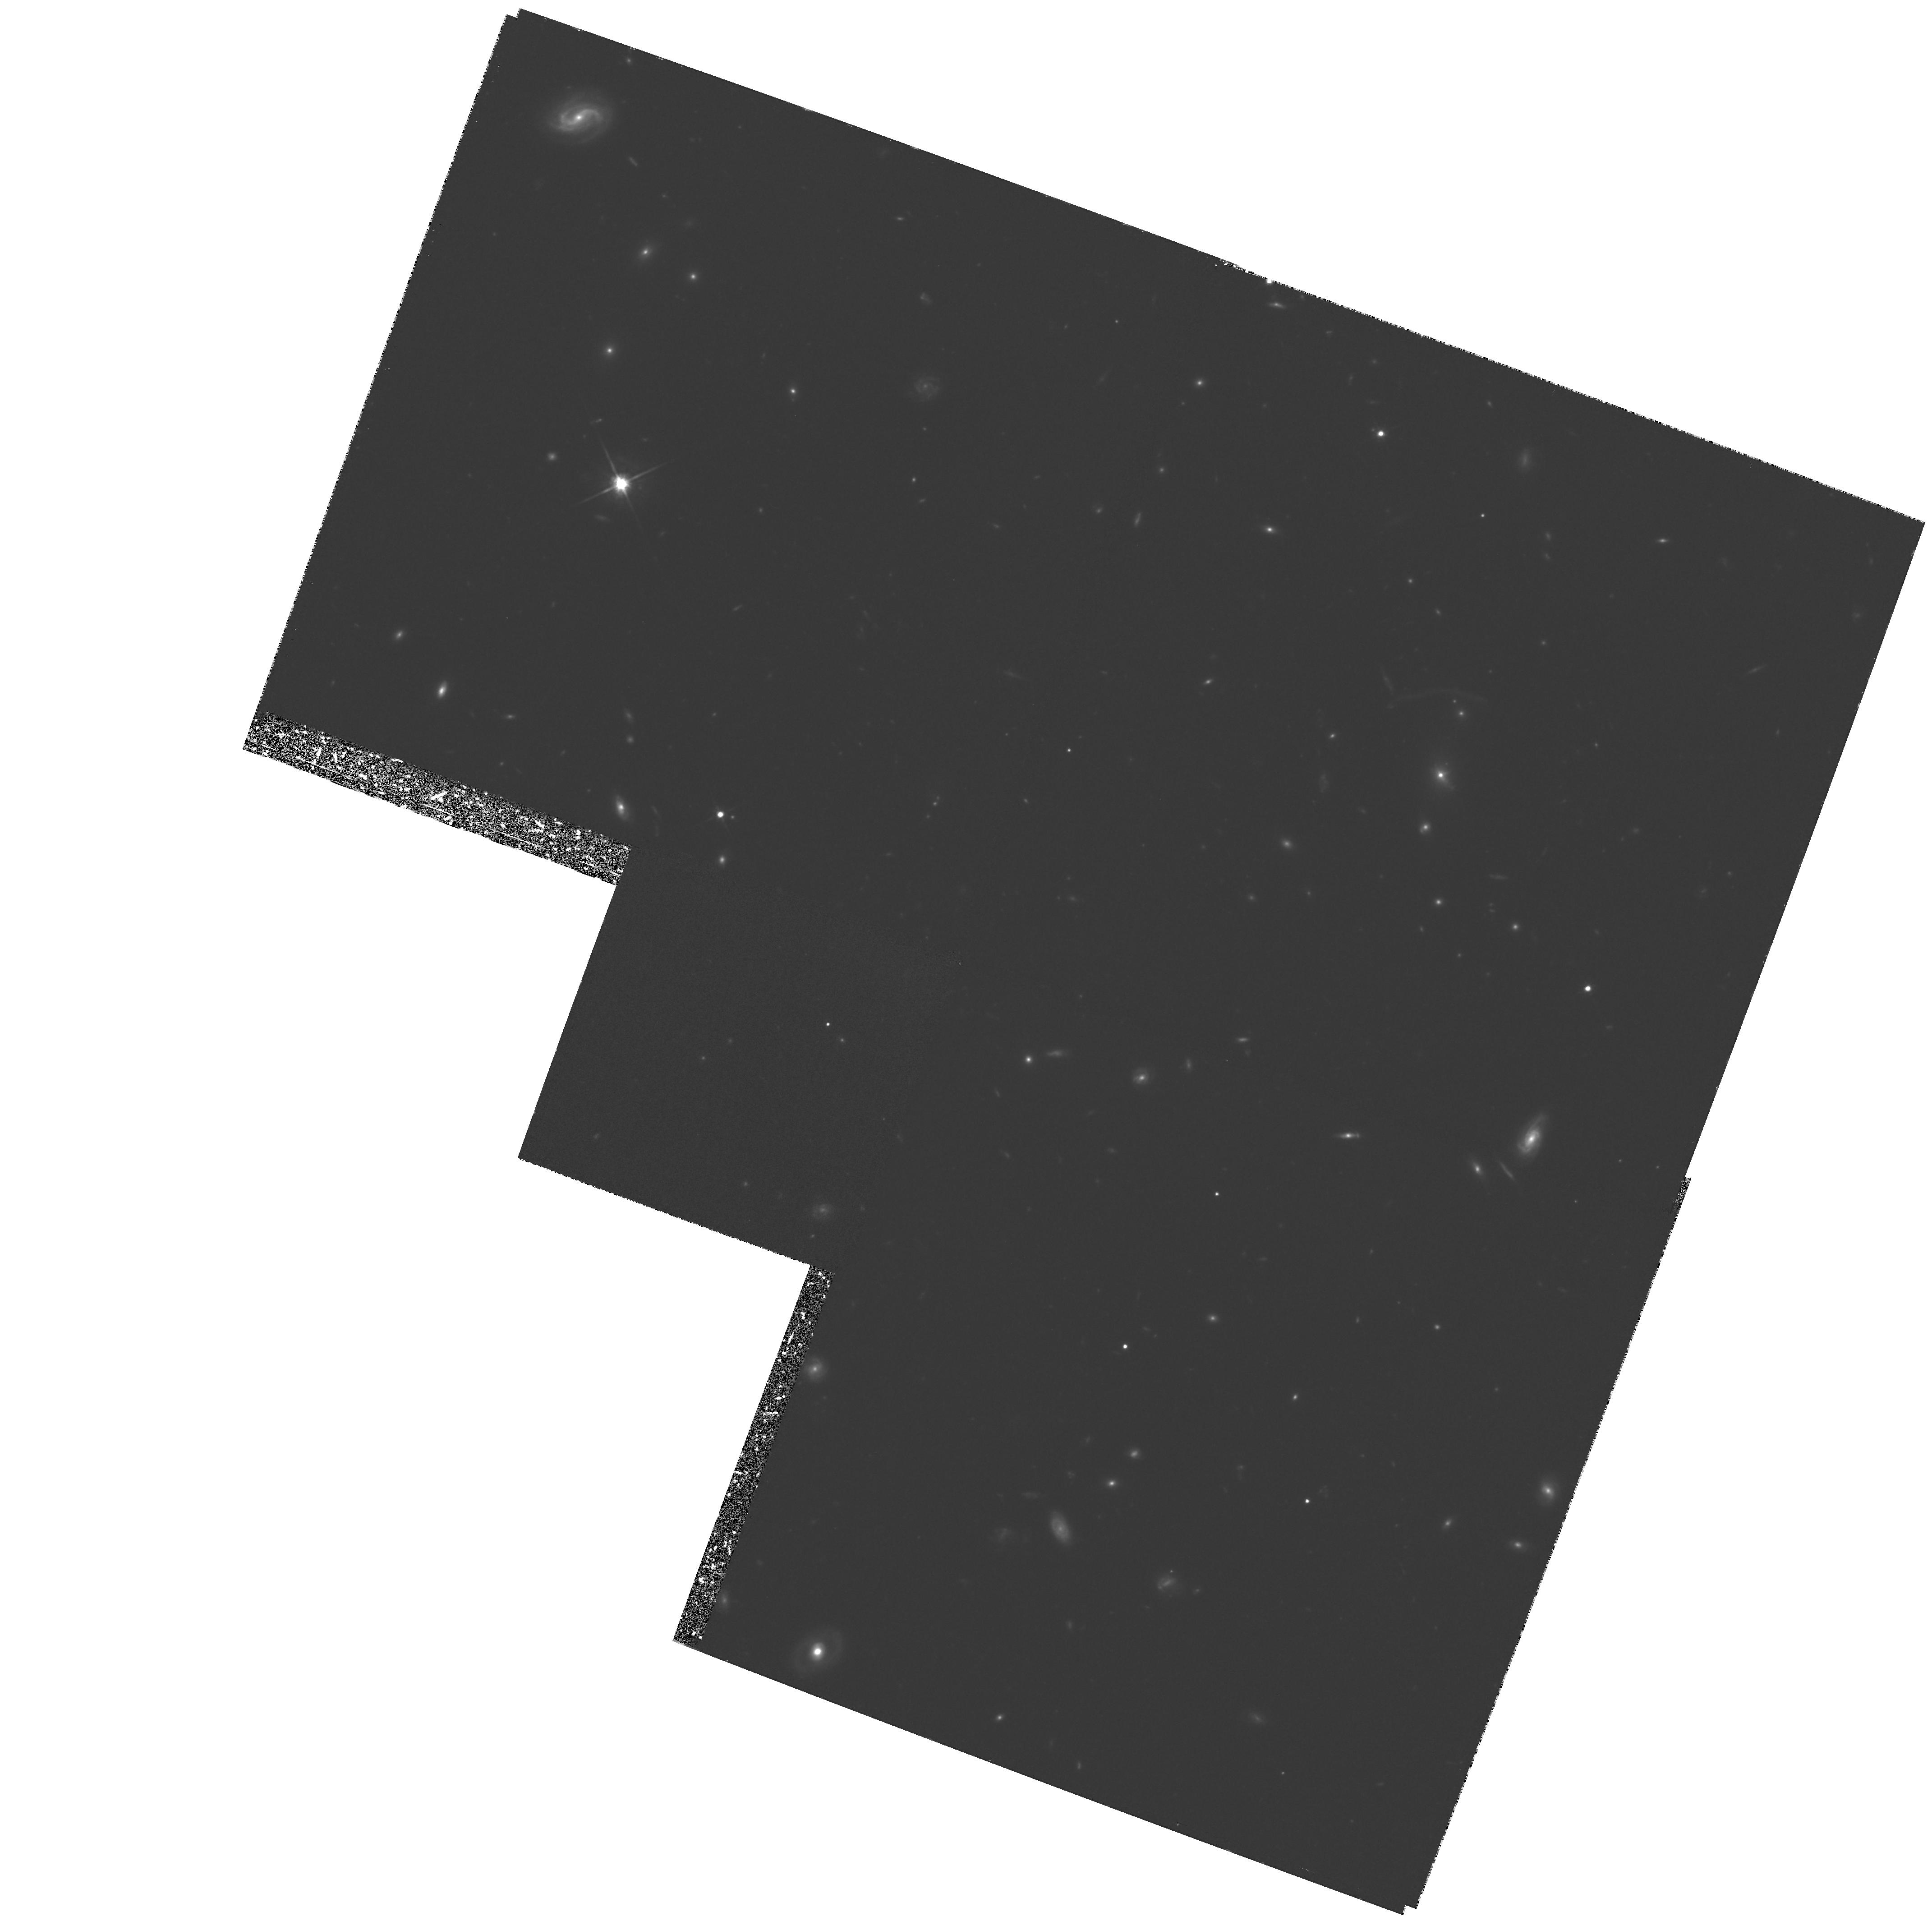
Target: 3C220.1. Instrument: WFPC2/PC. Filter: F814W. Exposure: 3.2 h. Observation ID: hst_6778_01_wfpc2_pc_f814w_u35b01

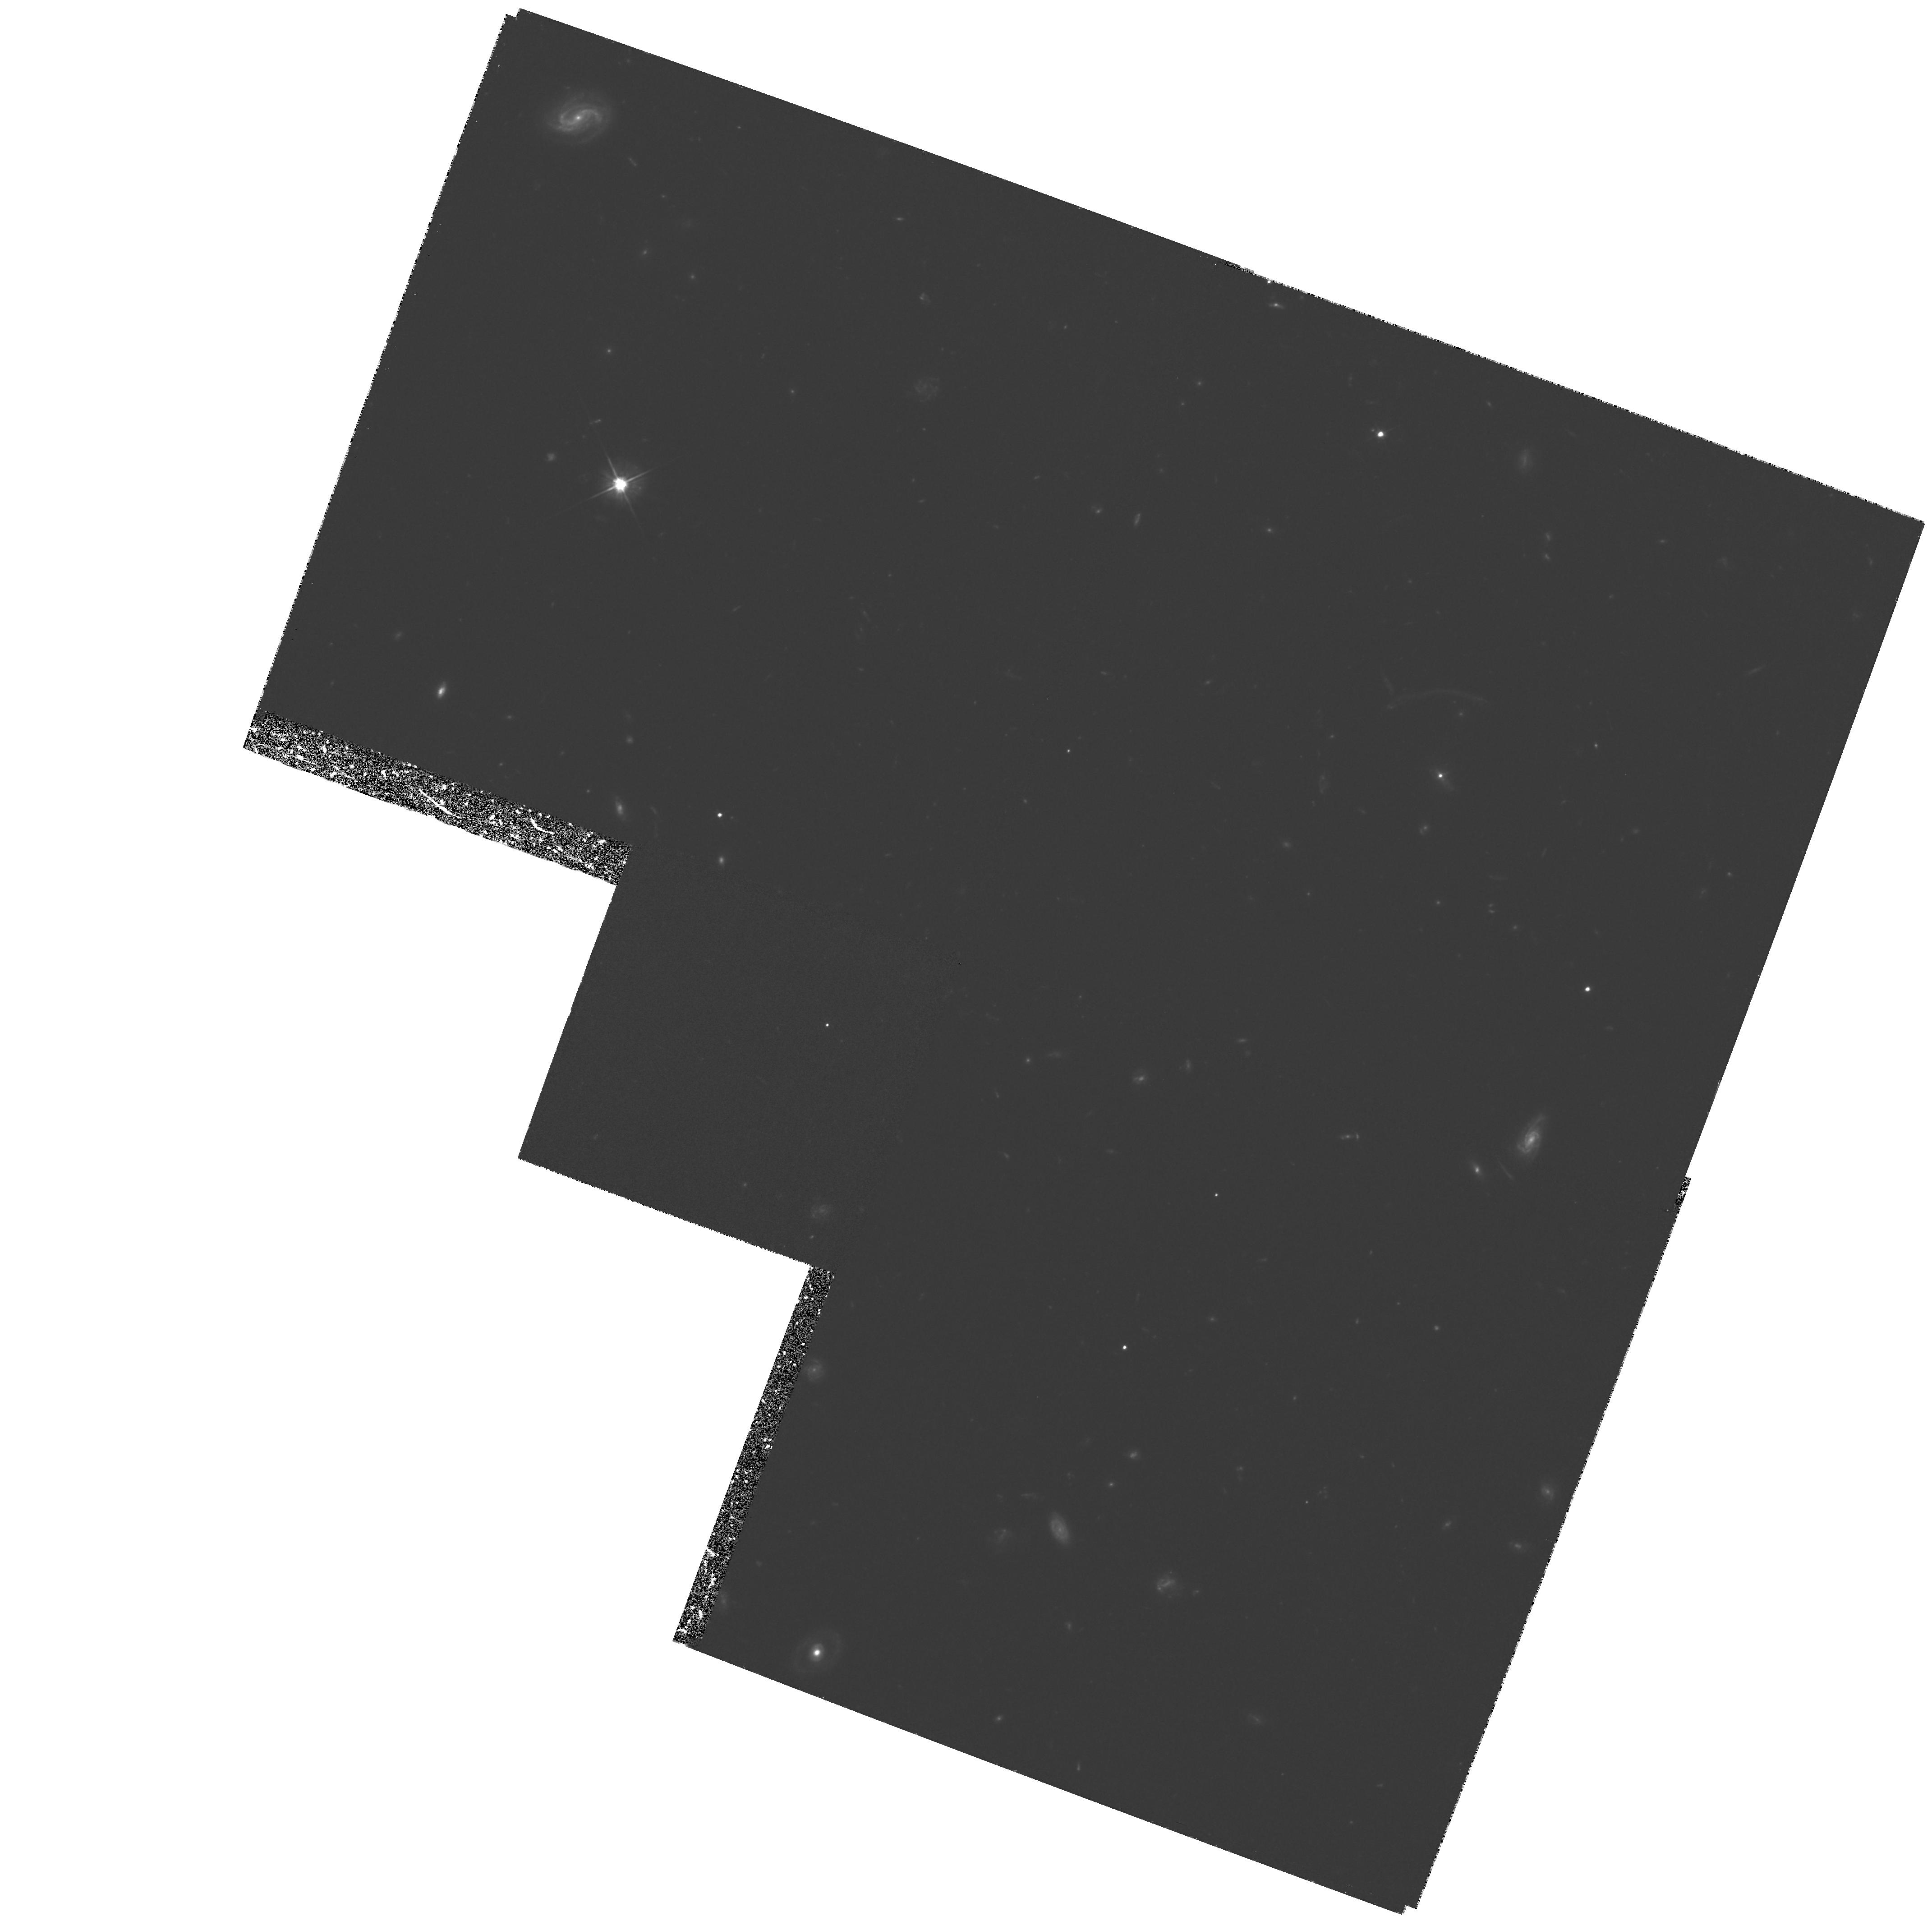
Target: 3C220.1. Instrument: WFPC2/PC. Filter: F555W. Exposure: 3.2 h. Observation ID: hst_6778_01_wfpc2_pc_f555w_u35b01

HST OBSERVATIONS OF A CLUSTERLESS GIANT ARC CENTERED ON 3C 220.1 (PI: Dickinson, Mark)

In an imaging survey of the cluster environments of distant radio galaxies, we have discovered a giant arc centered on 3C 220.1. At z = 0.62, this is the most distant known lens responsible for a giant arc. We have spectroscopically measured the arc redshift to be z = 1.49. While the arc suggests a very large lensing mass, the radio galaxy is situated in, at most, a very poor group of galaxies. The lens mass and mass--to--light ratio within the critical radius of the arc are unprecedentedly large for a single elliptical galaxy. WFPC2 observations can resolve the structure of this arc and confirm the reality of a possible counter--image seen close to the radio galaxy, to produce a detailed model of the lensing mass. Moreover, the lens is strong enough that significant weak lensing distortions of the faint background galaxies are expected, thereby probing the mass distribution beyond the critical radius.